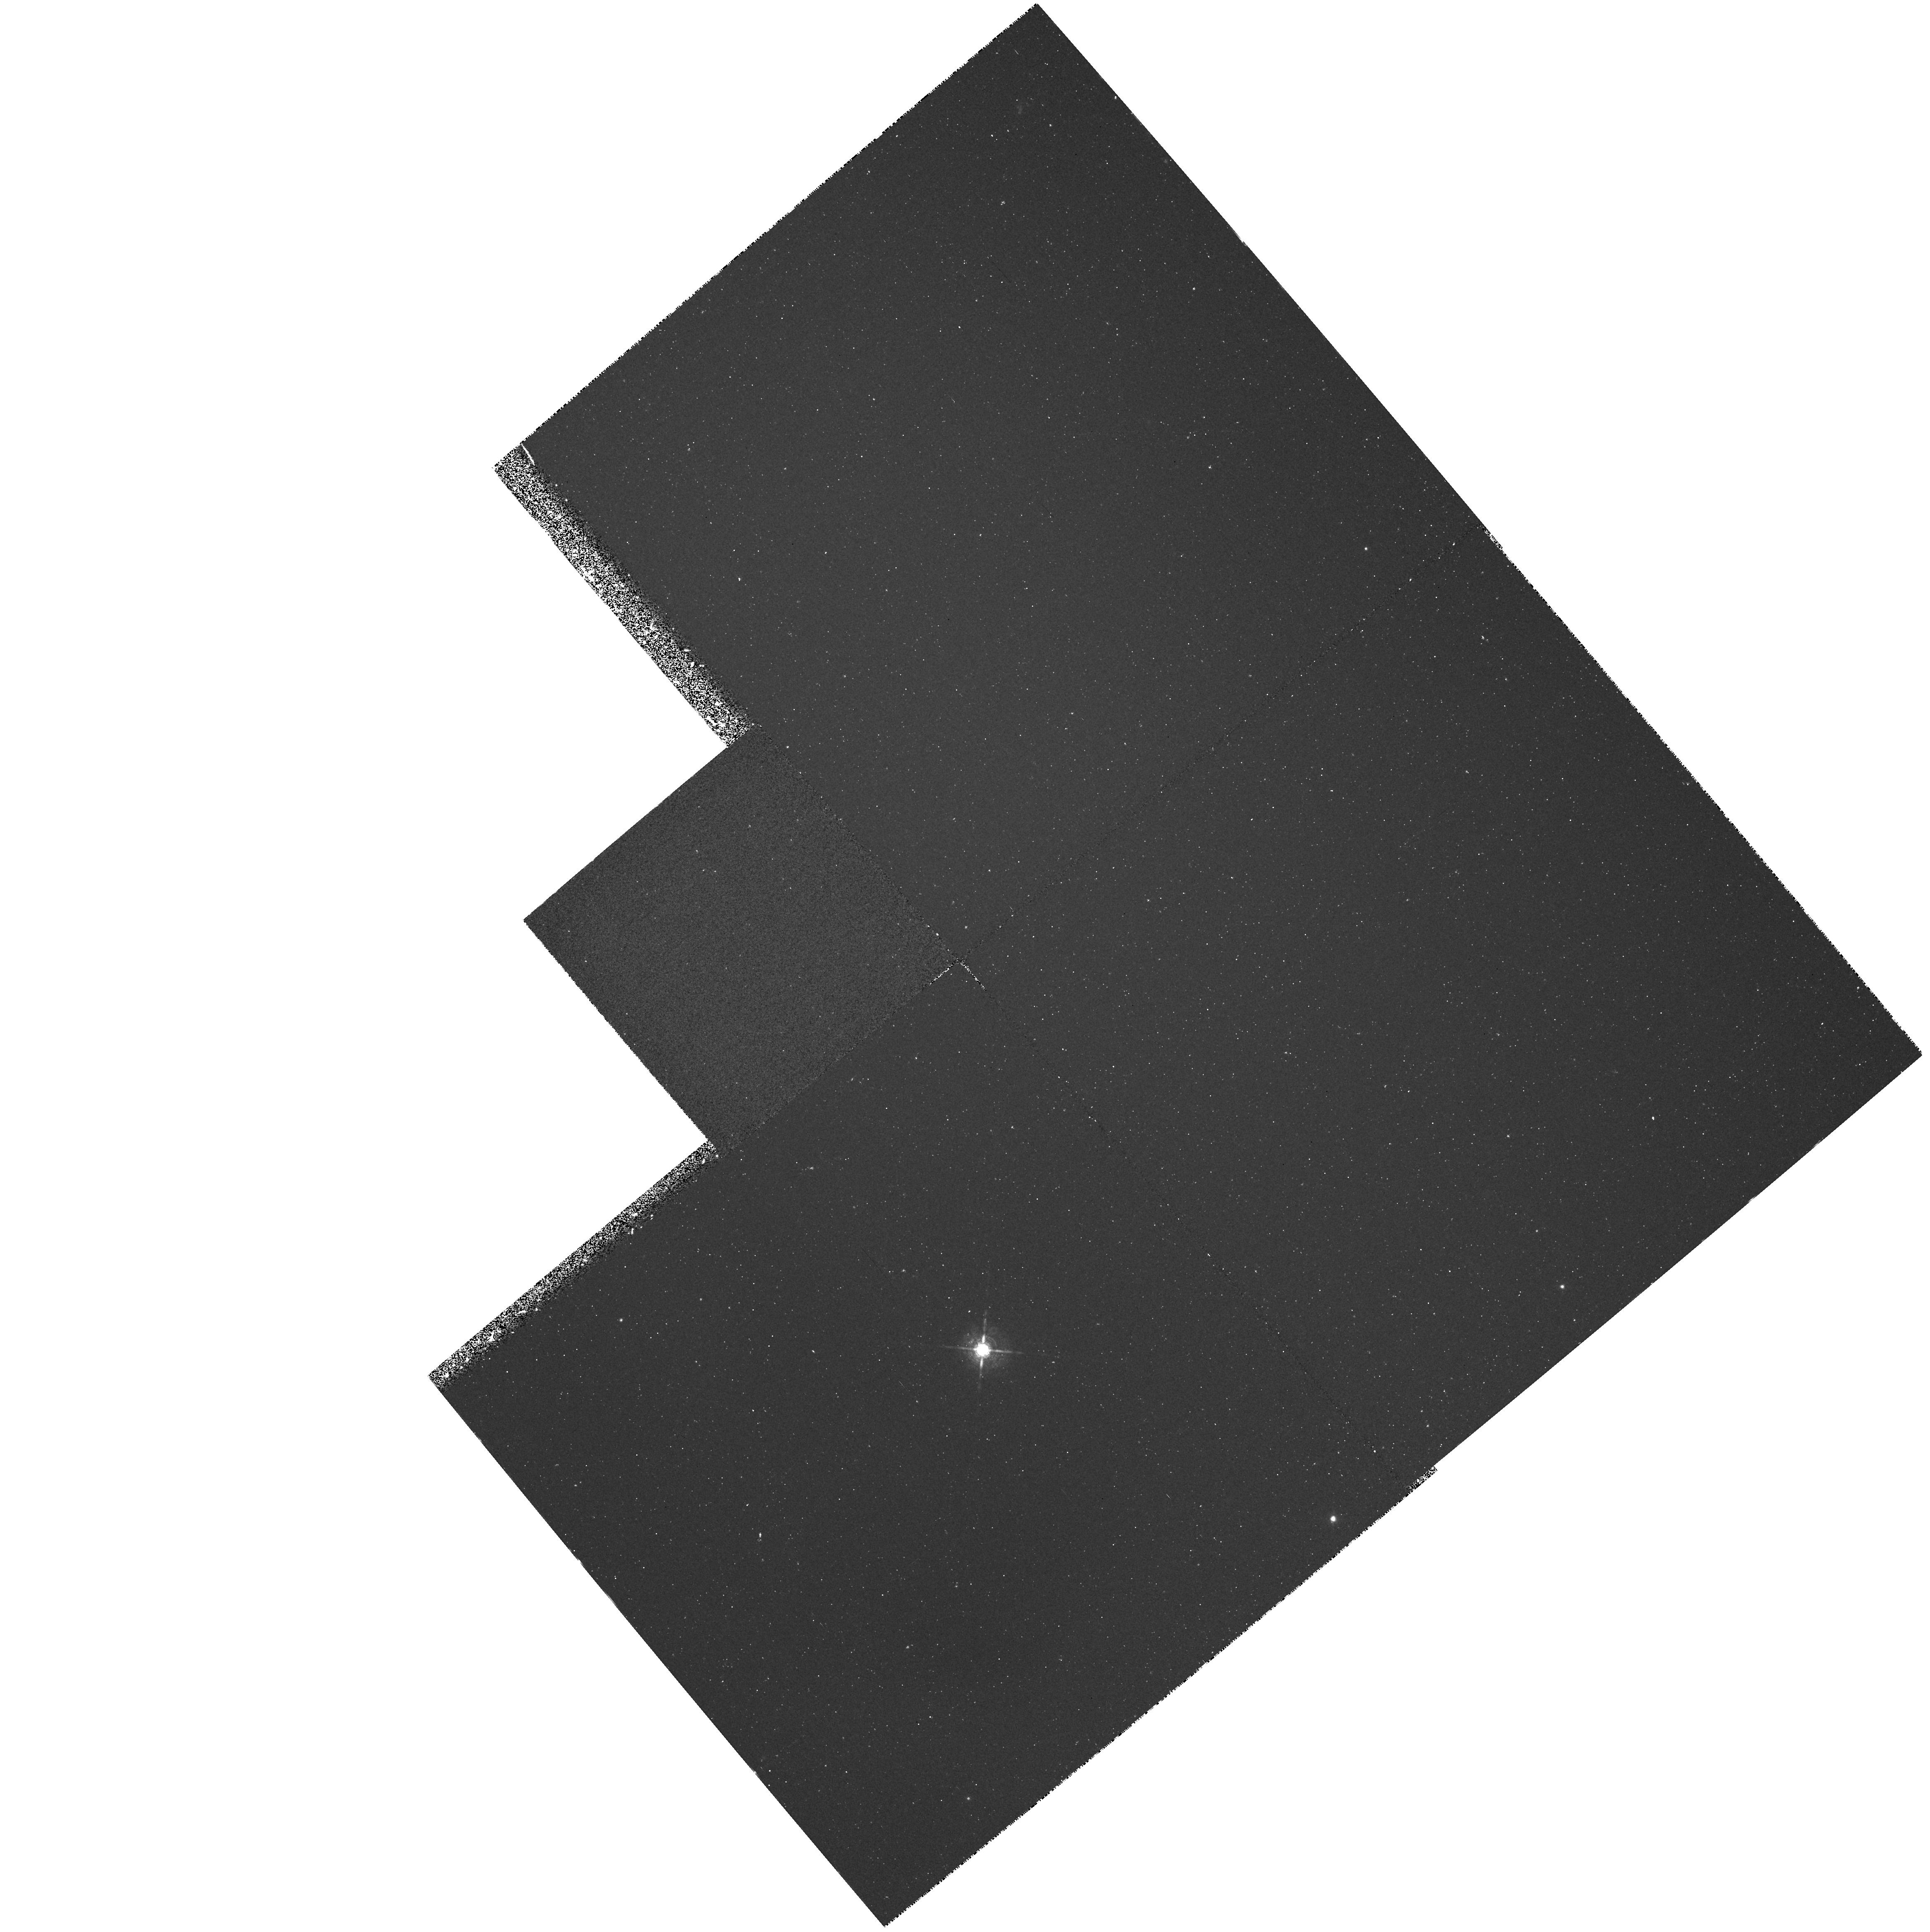
Target: NGC1360. Instrument: WFPC2/PC. Filter: F656N. Exposure: 33 min. Observation ID: hst_5106_04_wfpc2_pc_f656n_u28604

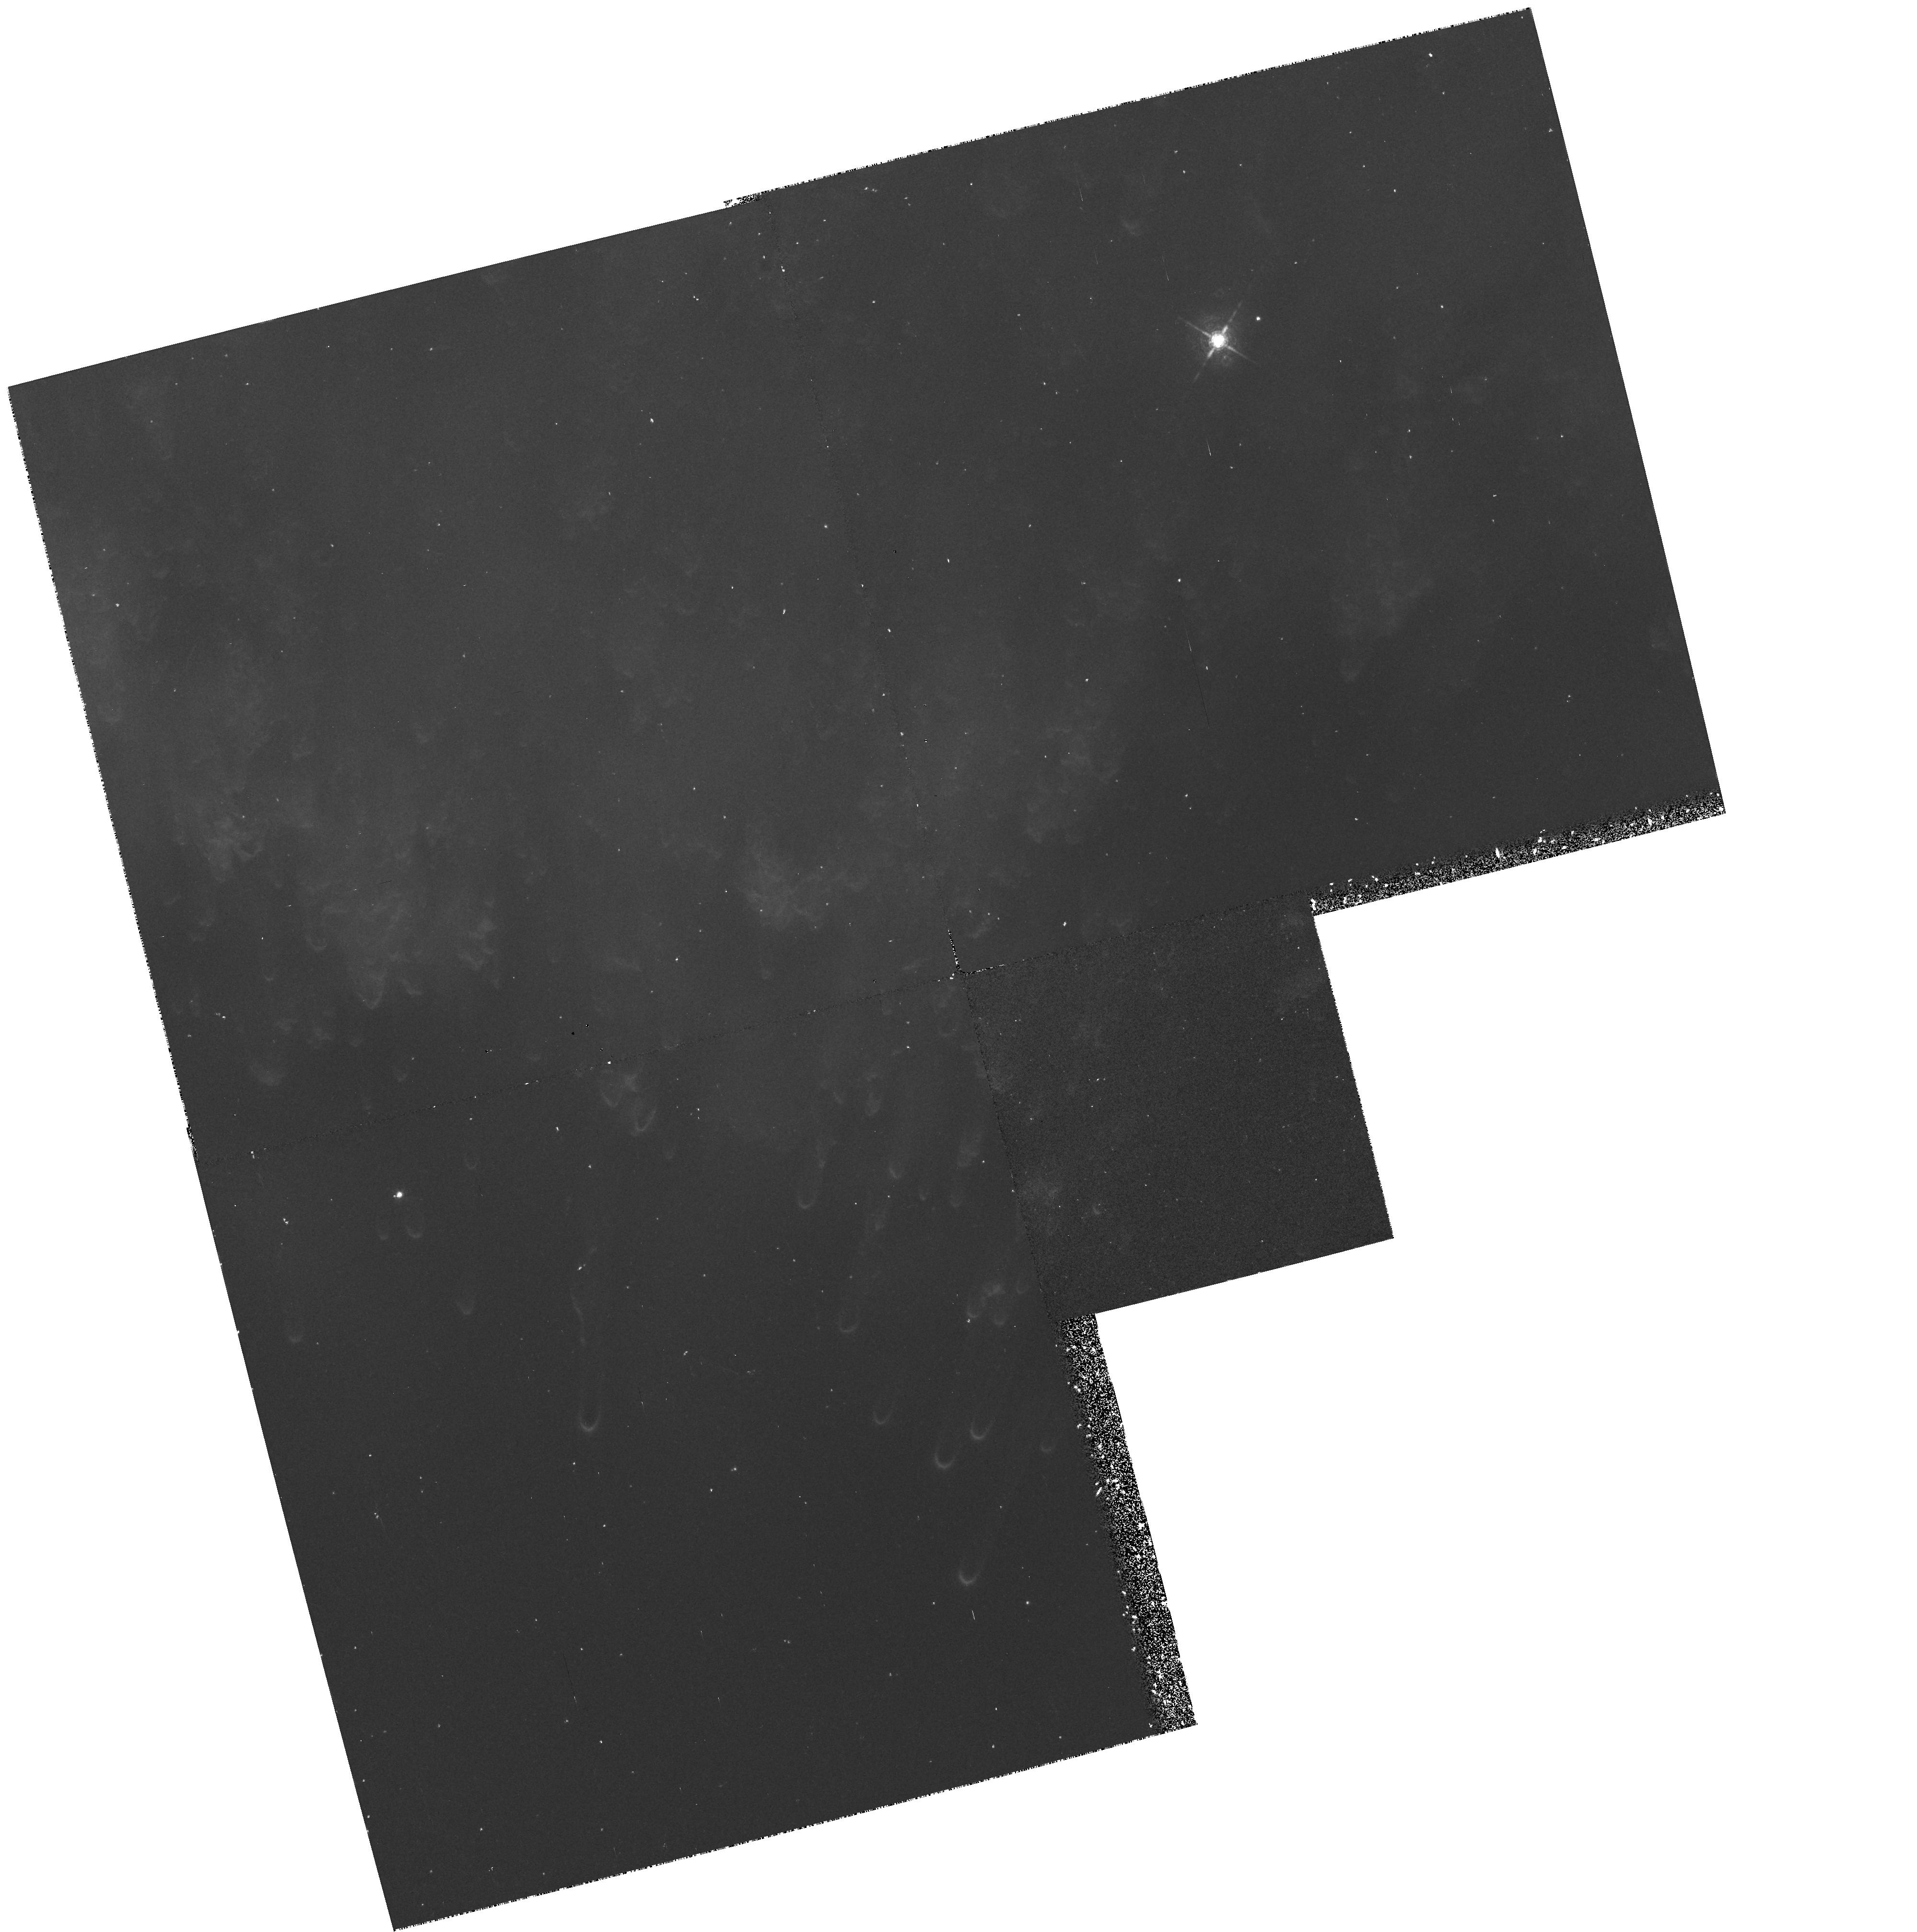
Target: NGC7293. Instrument: WFPC2/PC. Filter: F656N. Exposure: 33 min. Observation ID: hst_5106_02_wfpc2_pc_f656n_u28602

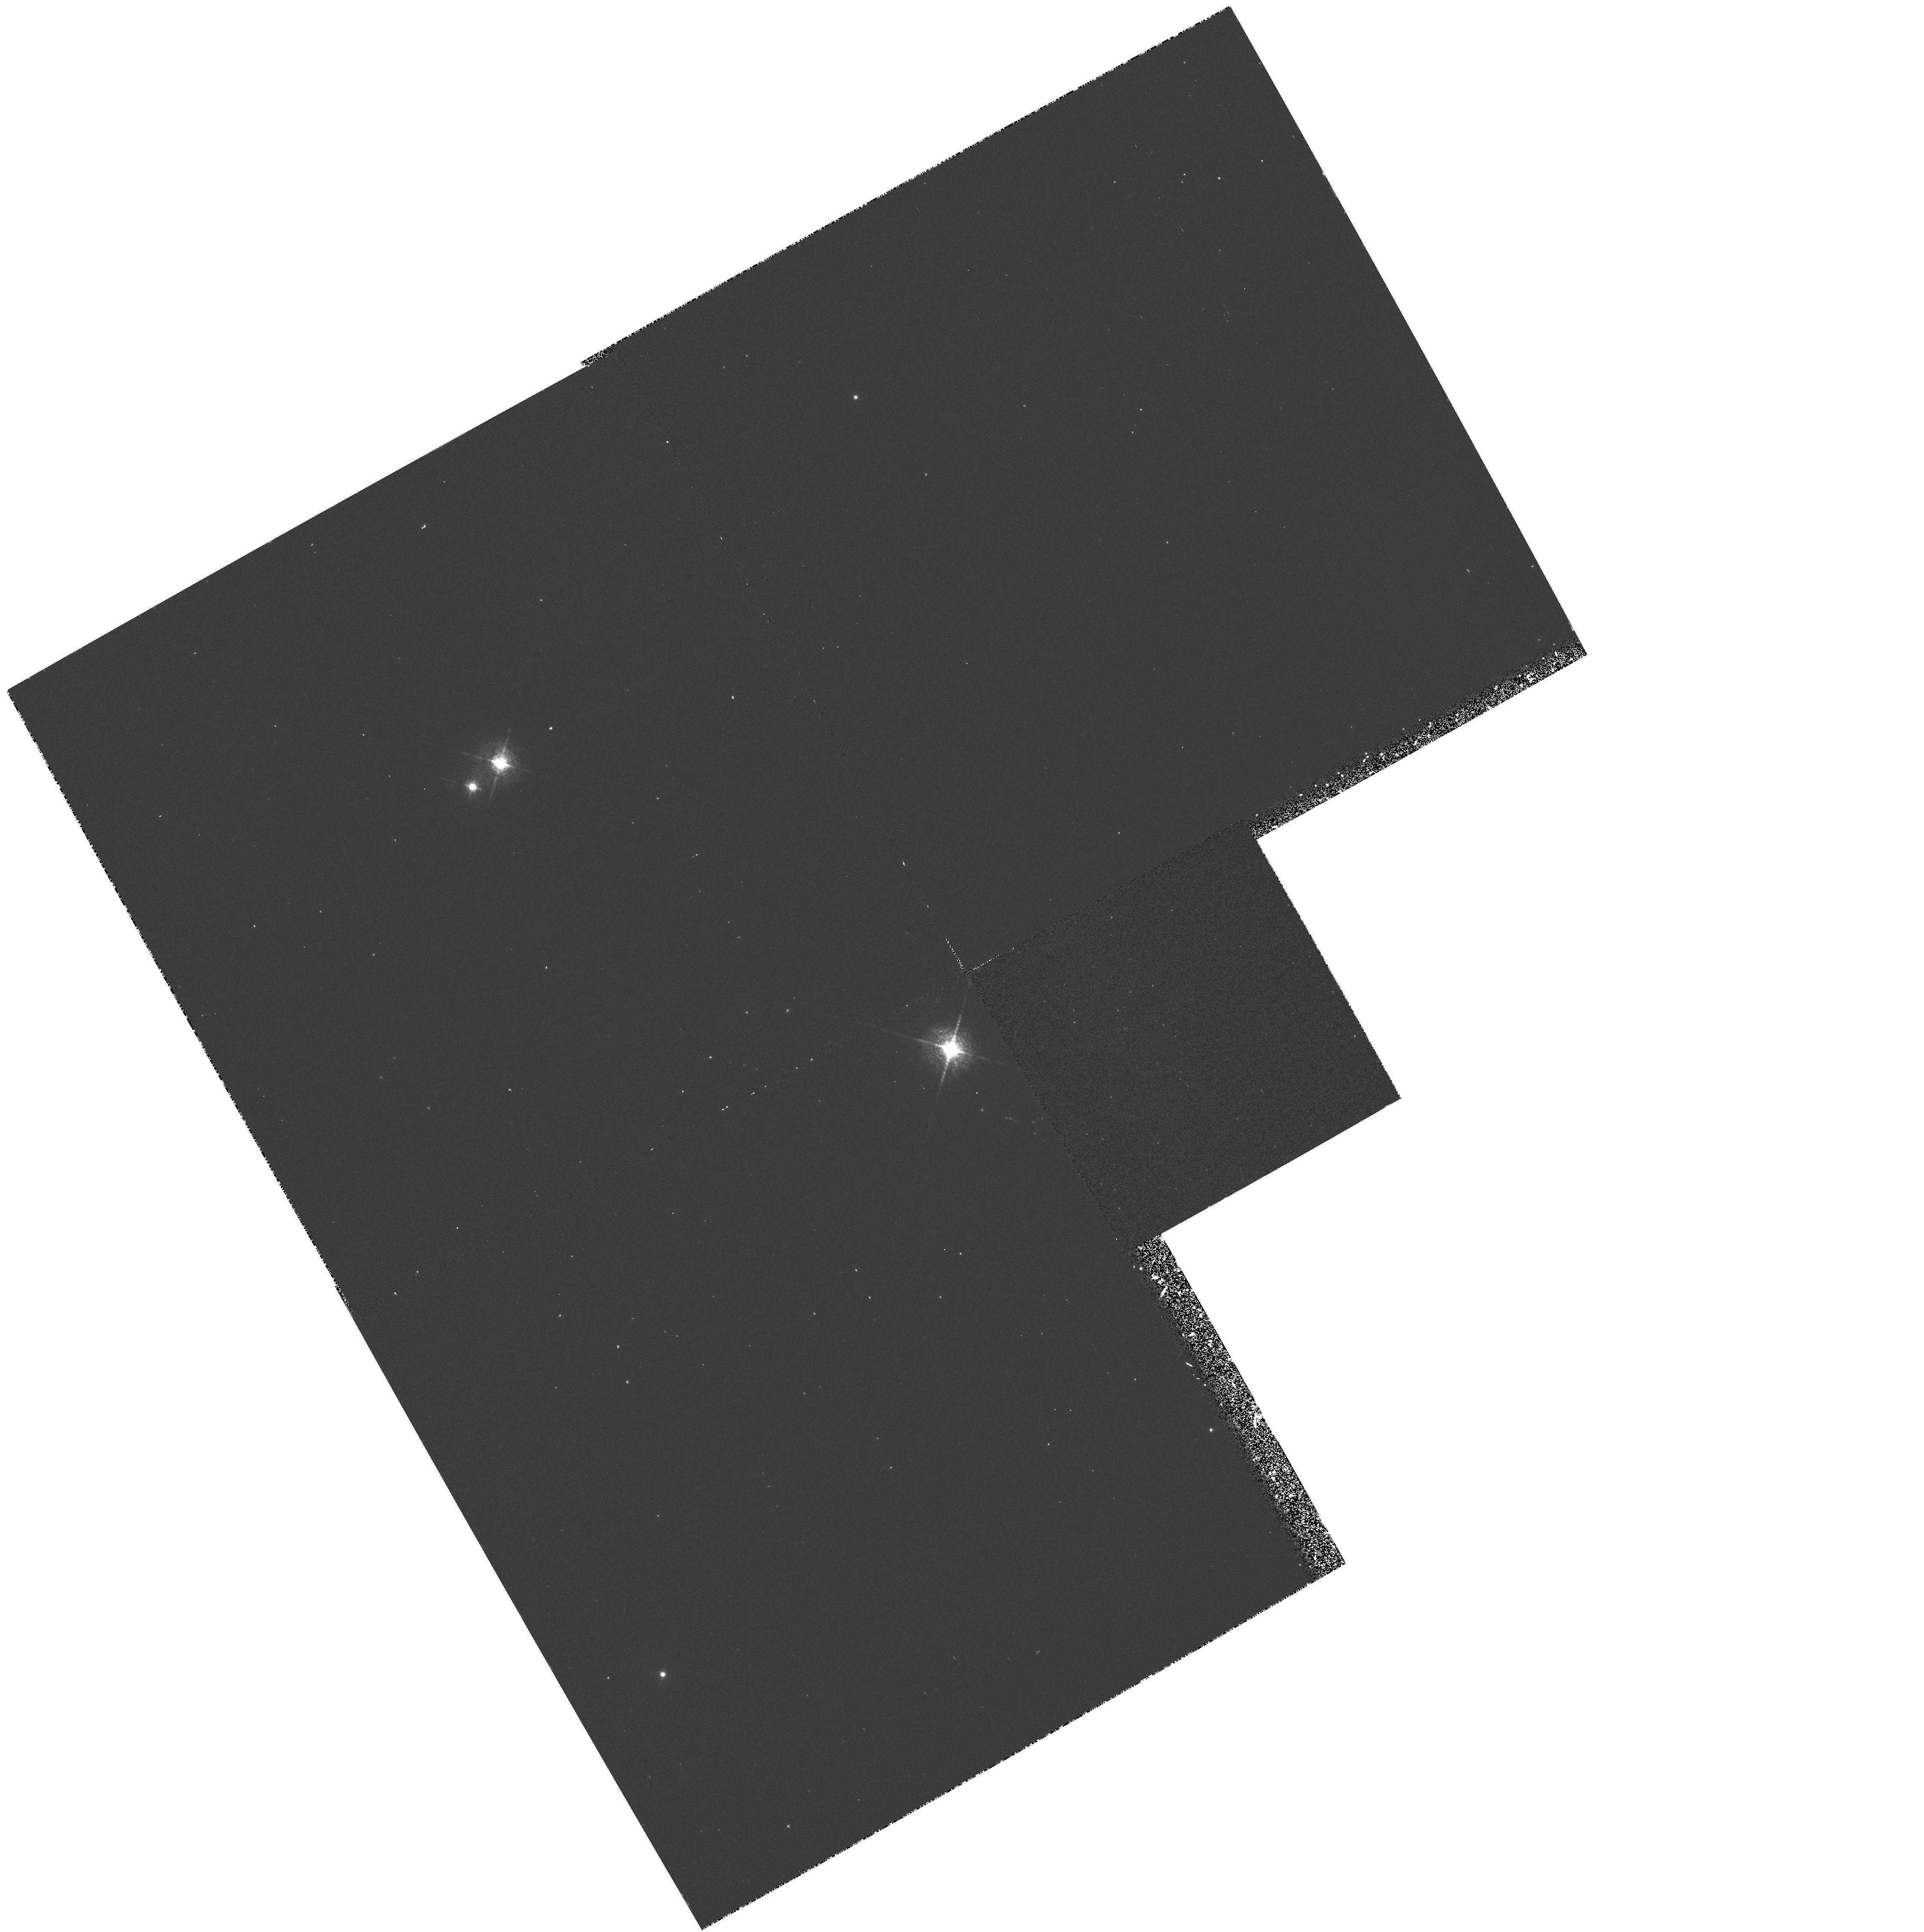
Target: NGC246. Instrument: WFPC2/PC. Filter: F658N. Exposure: 33 min. Observation ID: hst_5106_03_wfpc2_pc_f658n_u28603

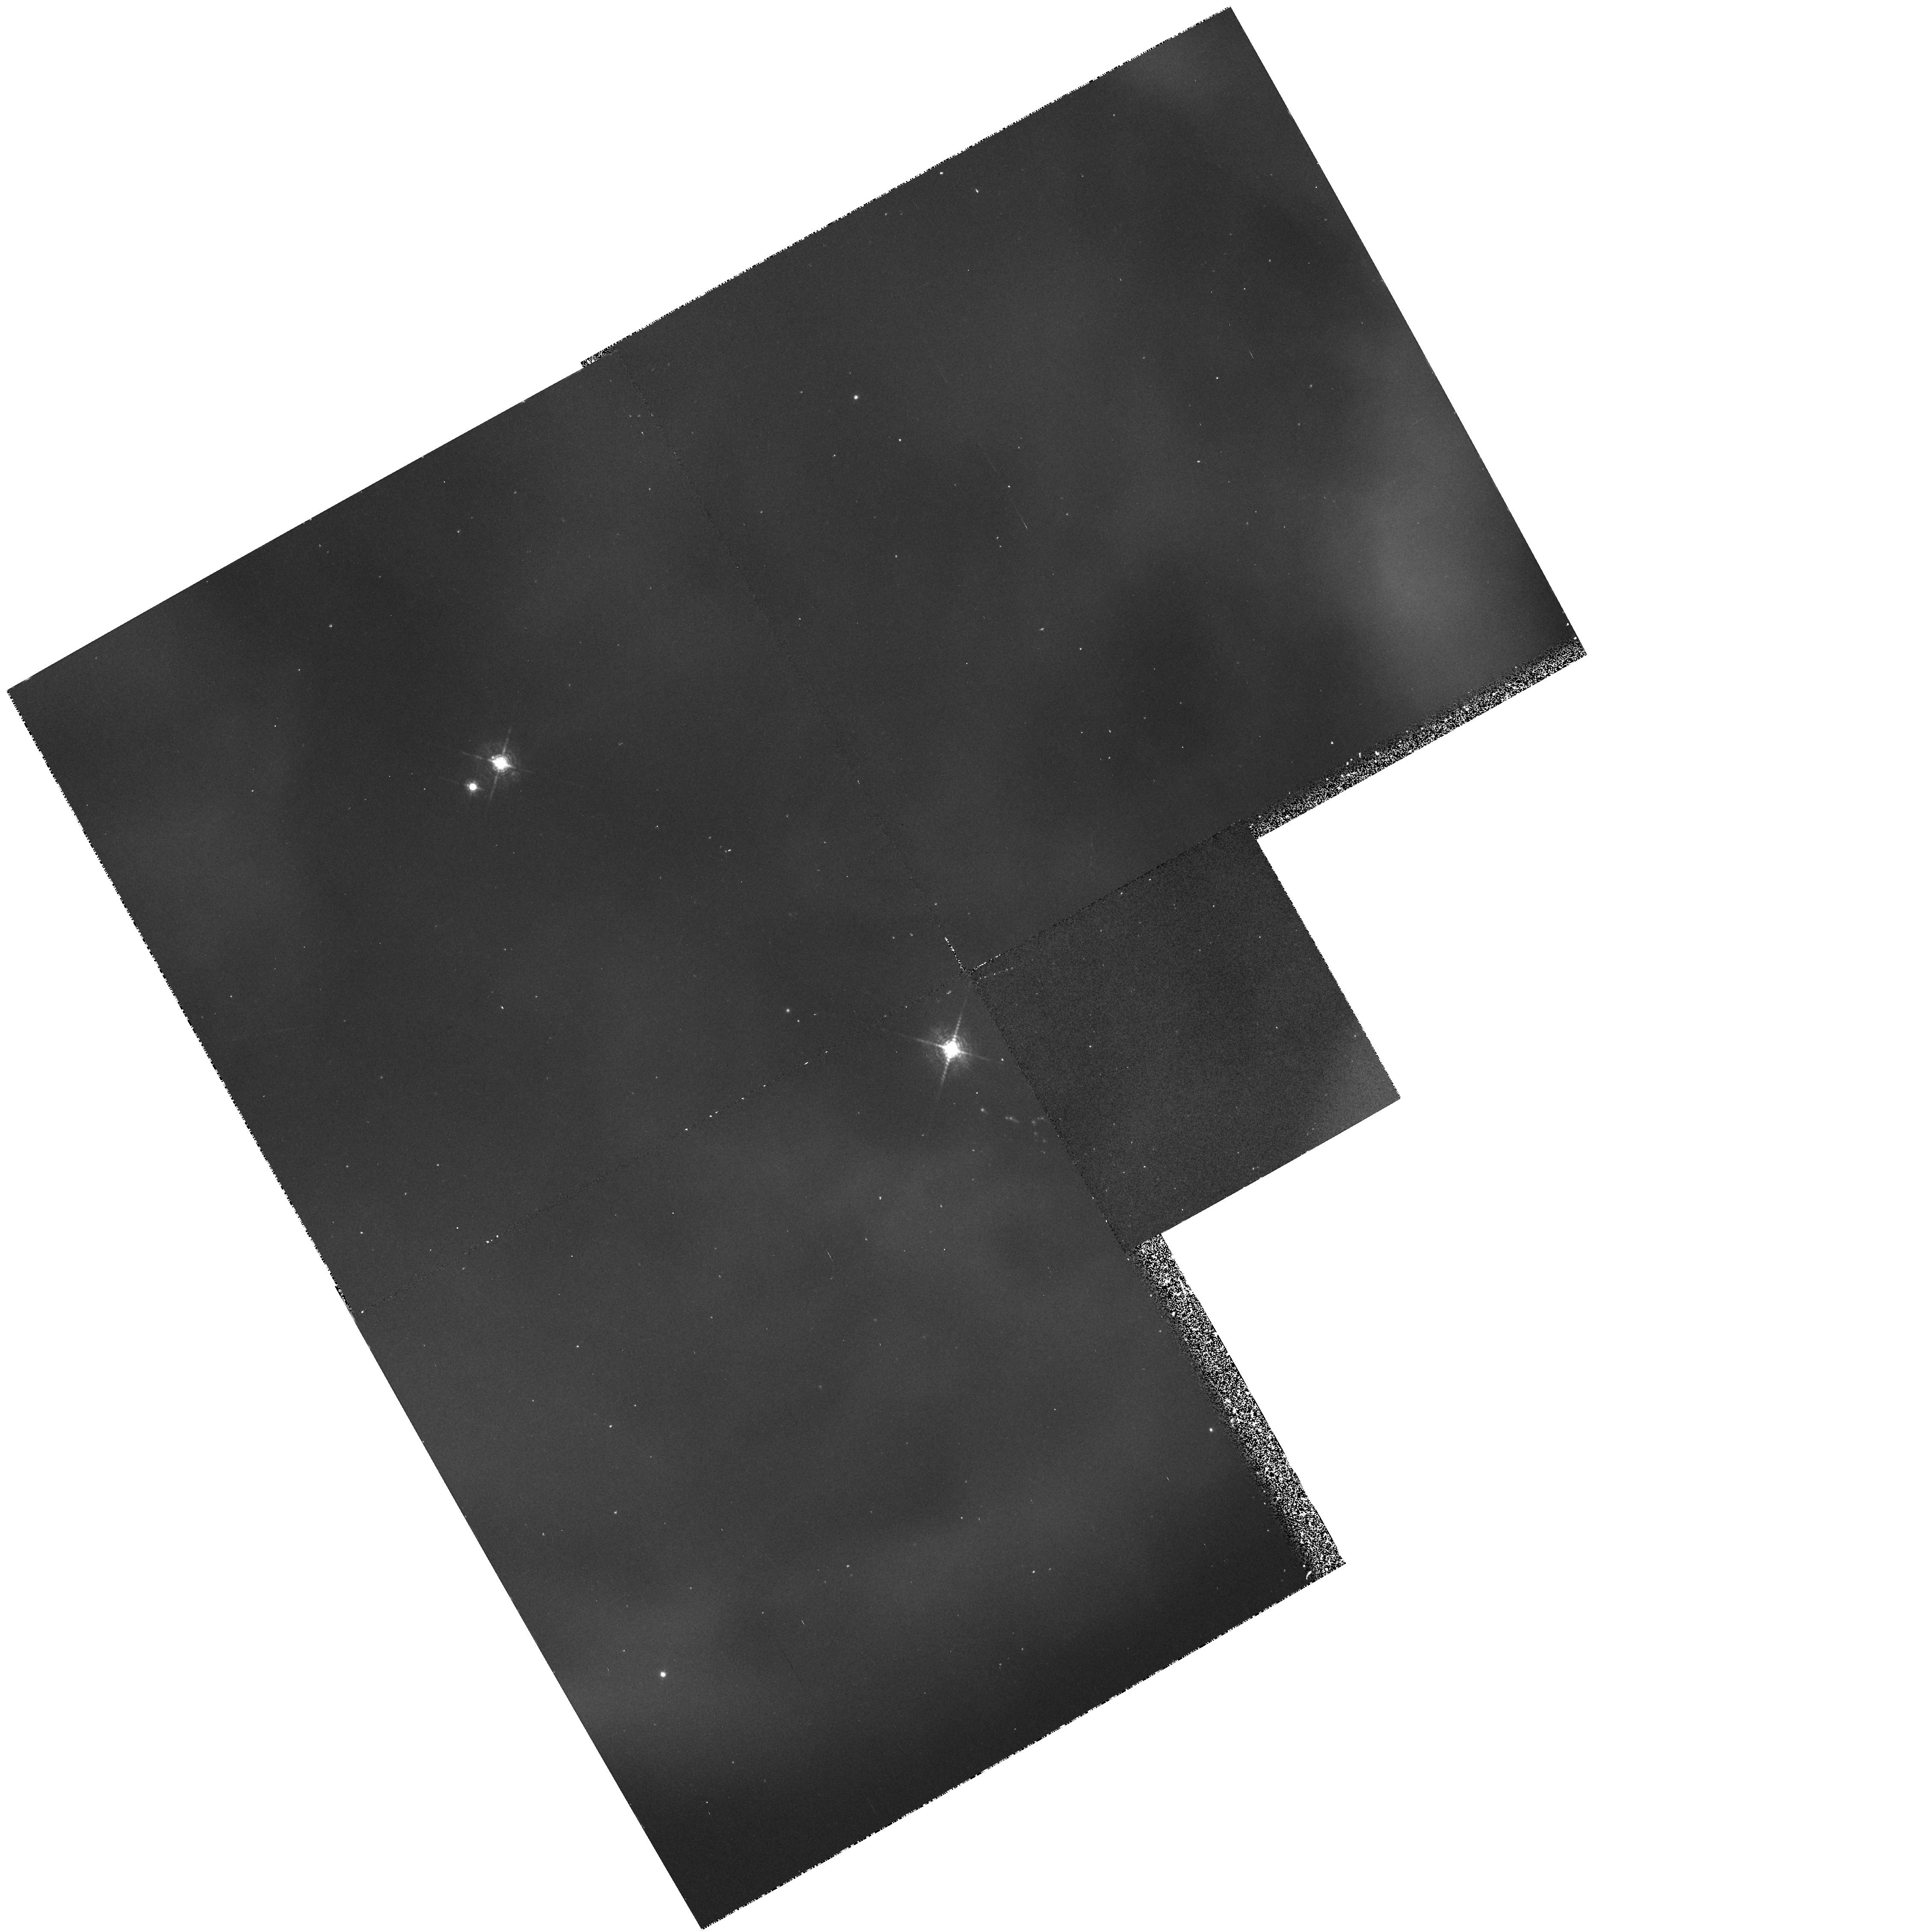
Target: NGC246. Instrument: WFPC2/PC. Filter: F656N. Exposure: 33 min. Observation ID: hst_5106_03_wfpc2_pc_f656n_u28603

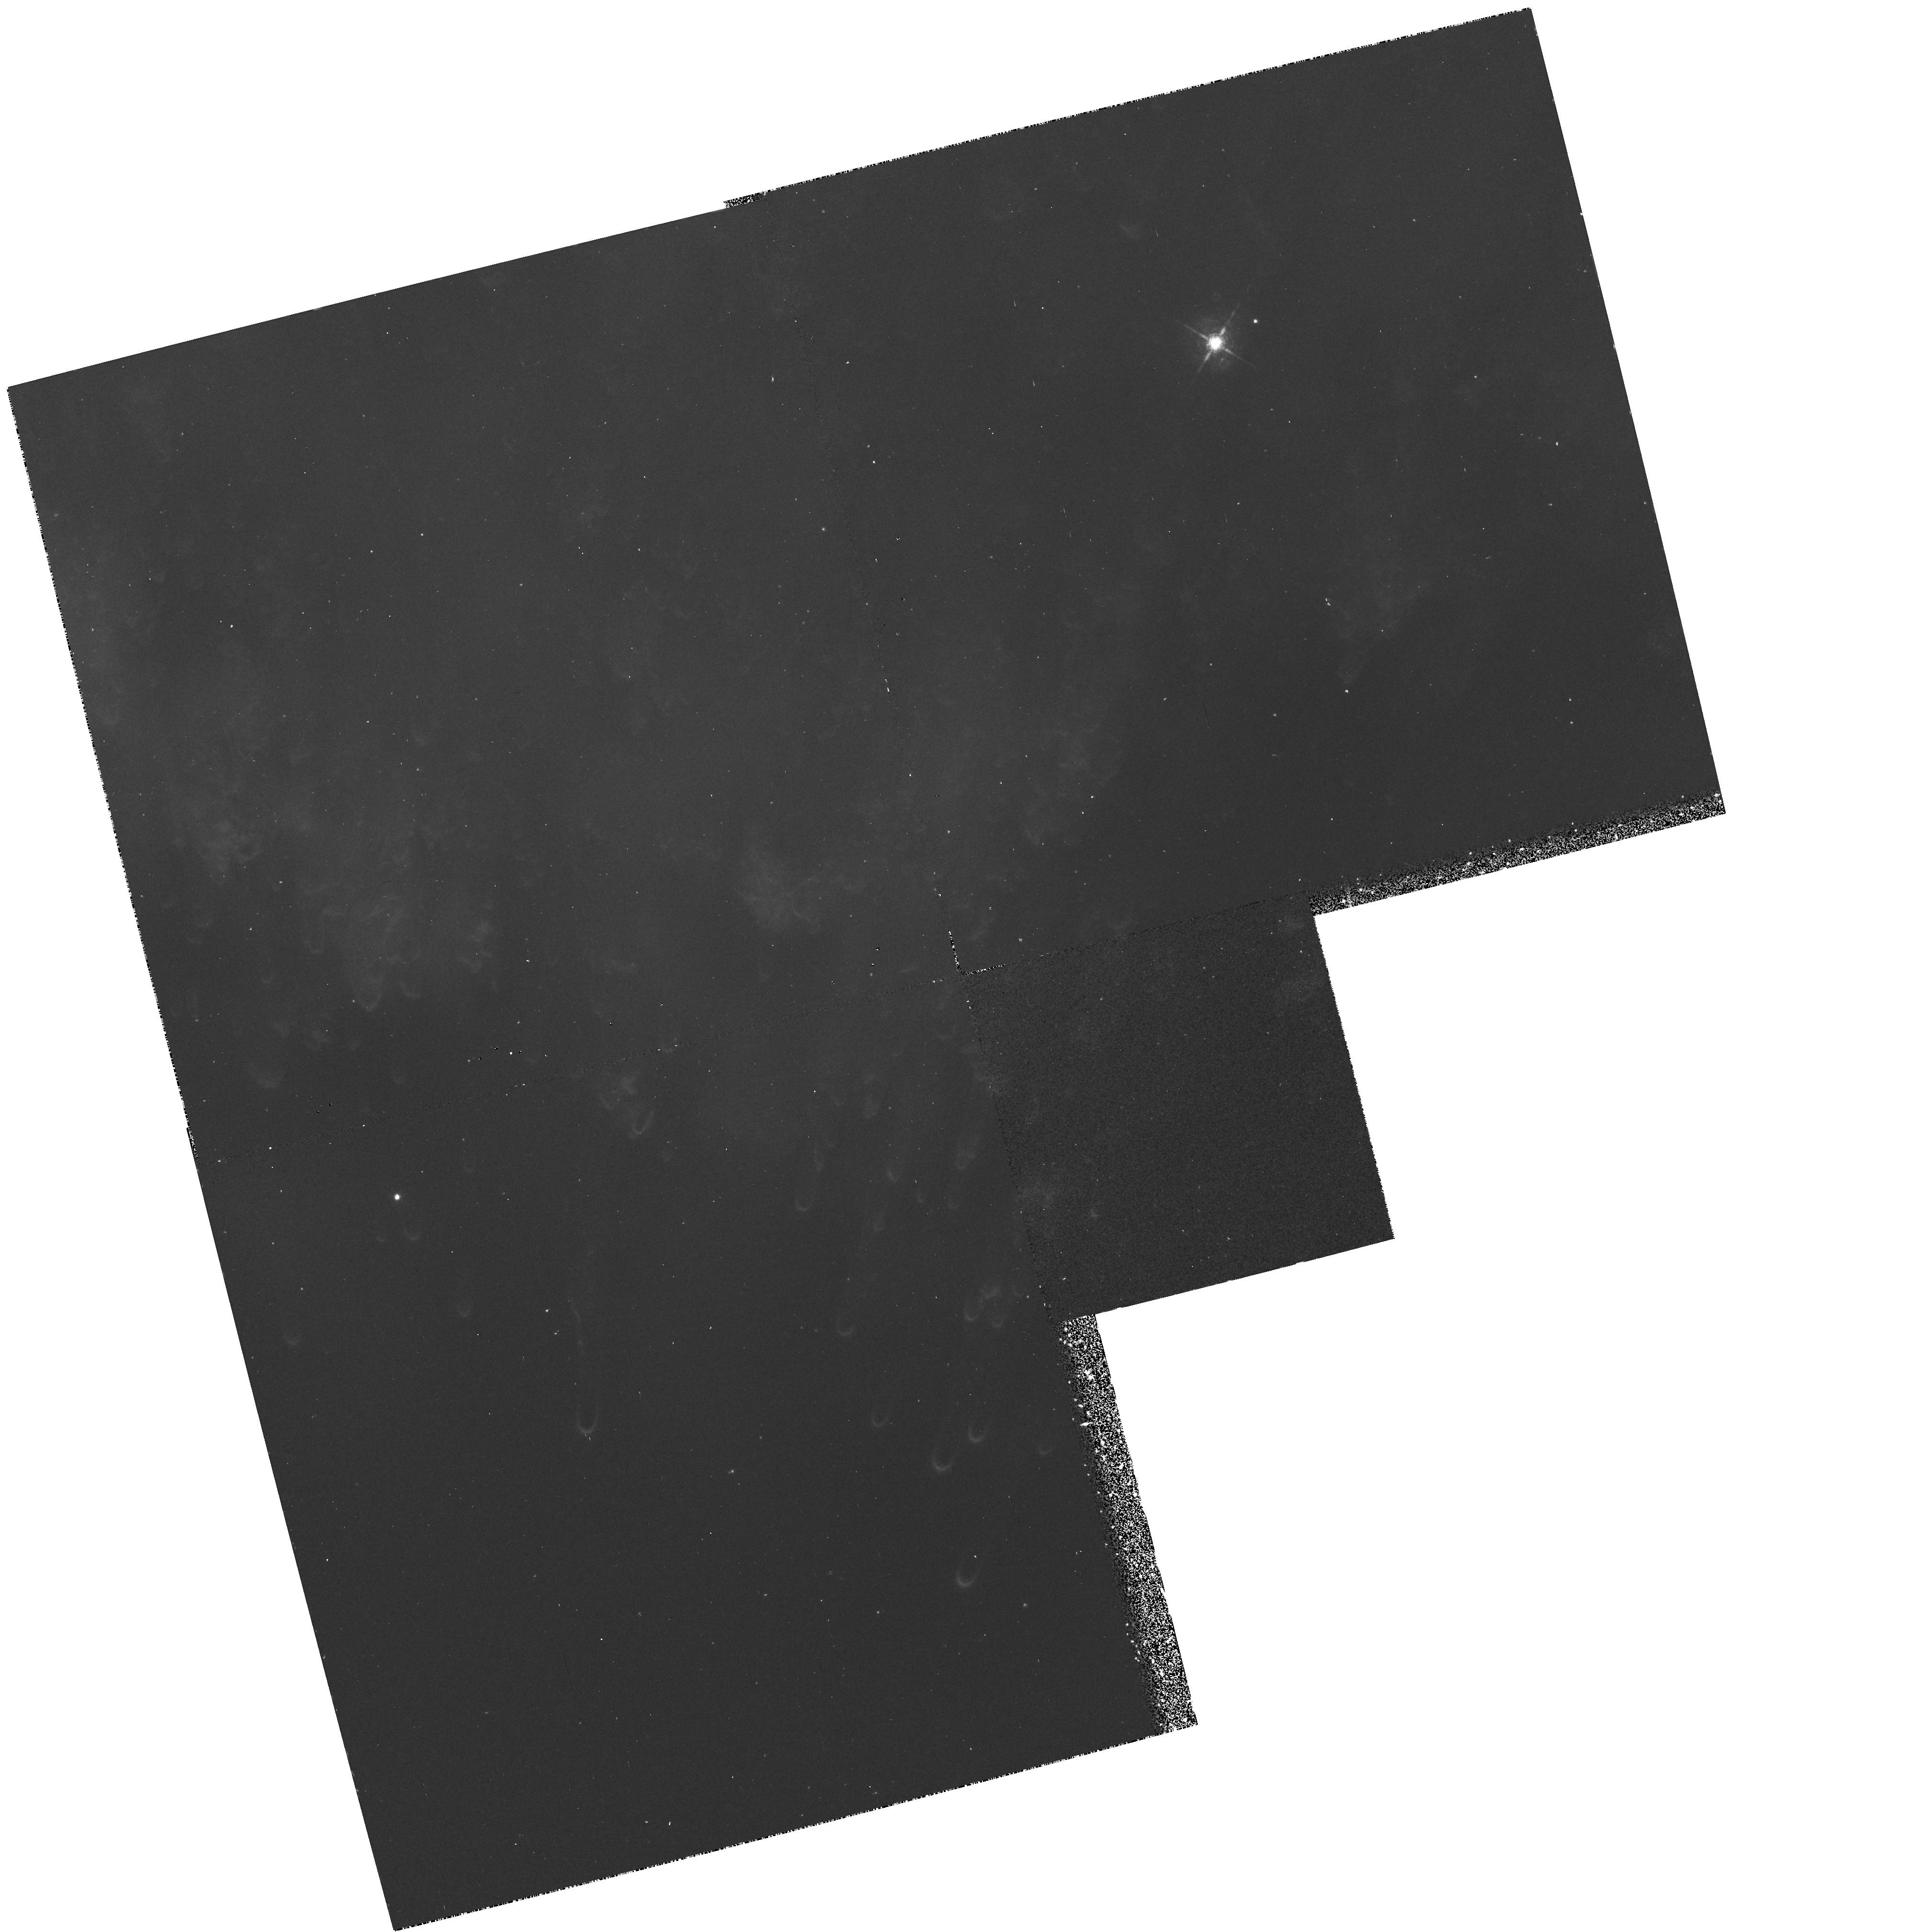
Target: NGC7293. Instrument: WFPC2/PC. Filter: F656N. Exposure: 33 min. Observation ID: hst_5106_01_wfpc2_pc_f656n_u28601

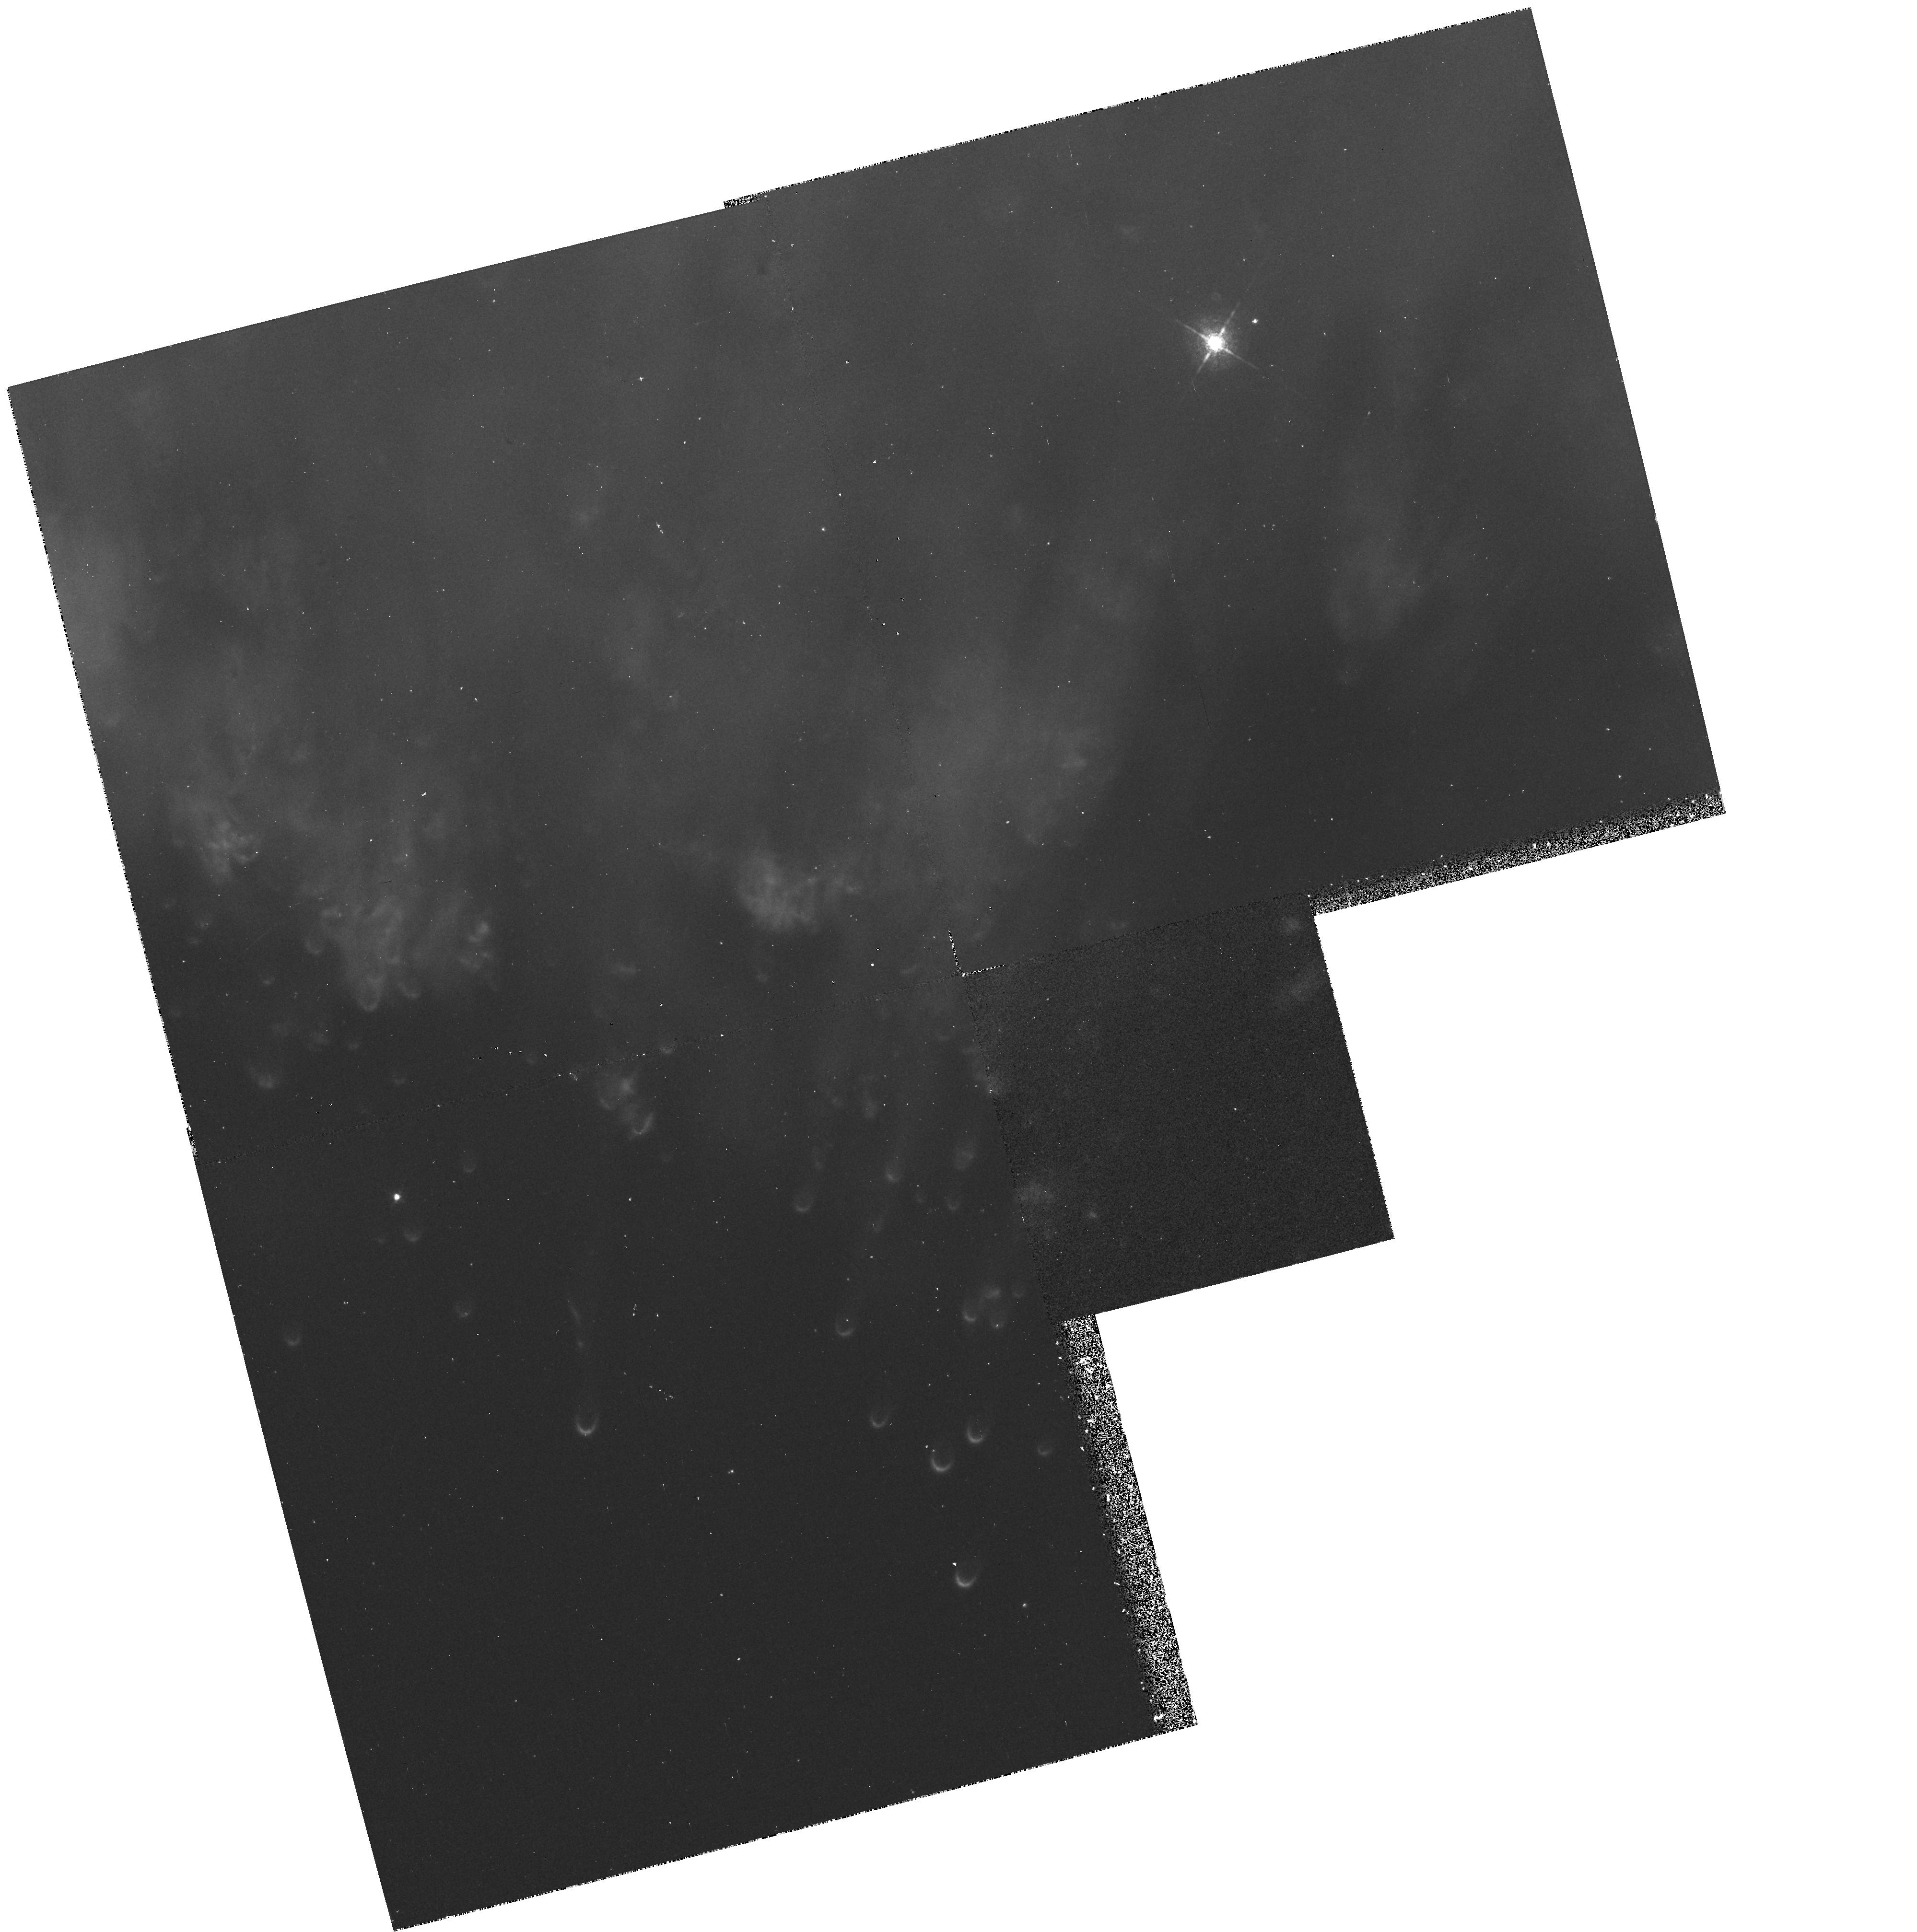
Target: NGC7293. Instrument: WFPC2/PC. Filter: F658N. Exposure: 33 min. Observation ID: hst_5106_01_wfpc2_pc_f658n_u28601

PLANETARY NEBULAR STRUCTURE (WC03): CYCLE 4 (PI: Westphal, J. A.)

Observations of planetary nebulae utilizing the WF/PC are based upon the high angular resolution achievable. Seeing limited images of NGC 7293 the Helix Nebula resolve structures down to the order of E+15 cm. At 0.1 arcsec resolution, structures as small as E+14 to E+15 cm should be resolvable in a number of planetary nebulae. At these dimensions velocities of a few km/sec correspond to transit times of less than 100 years yet some of these condensations occur as filaments some 10 to 100 times the narrow width. What accounts for these "long lived" condensations? Can they be explained as ionization structures, shock fronts or successive shell ejections? Is there a pattern of mass loss as polar plumes or equatorial disks or magnetic containment? The possibility of addressing these aspects of stellar mass loss are tremendously enhanced by the resolution possible with WF/PC. The other objective of this program is to repeat the measurements on a few years baseline in order to study the temporal variations of well defined condensation. This may provide distance determinations as well as dynamical information. The targets/filters are: NGC7293, NGC246 and NGC1360 with F656N and F658N which will isolate H-Alpha and [NII] respectively. NGC7293, NGC6853 and NGC 7027 are reobserved with F656N.